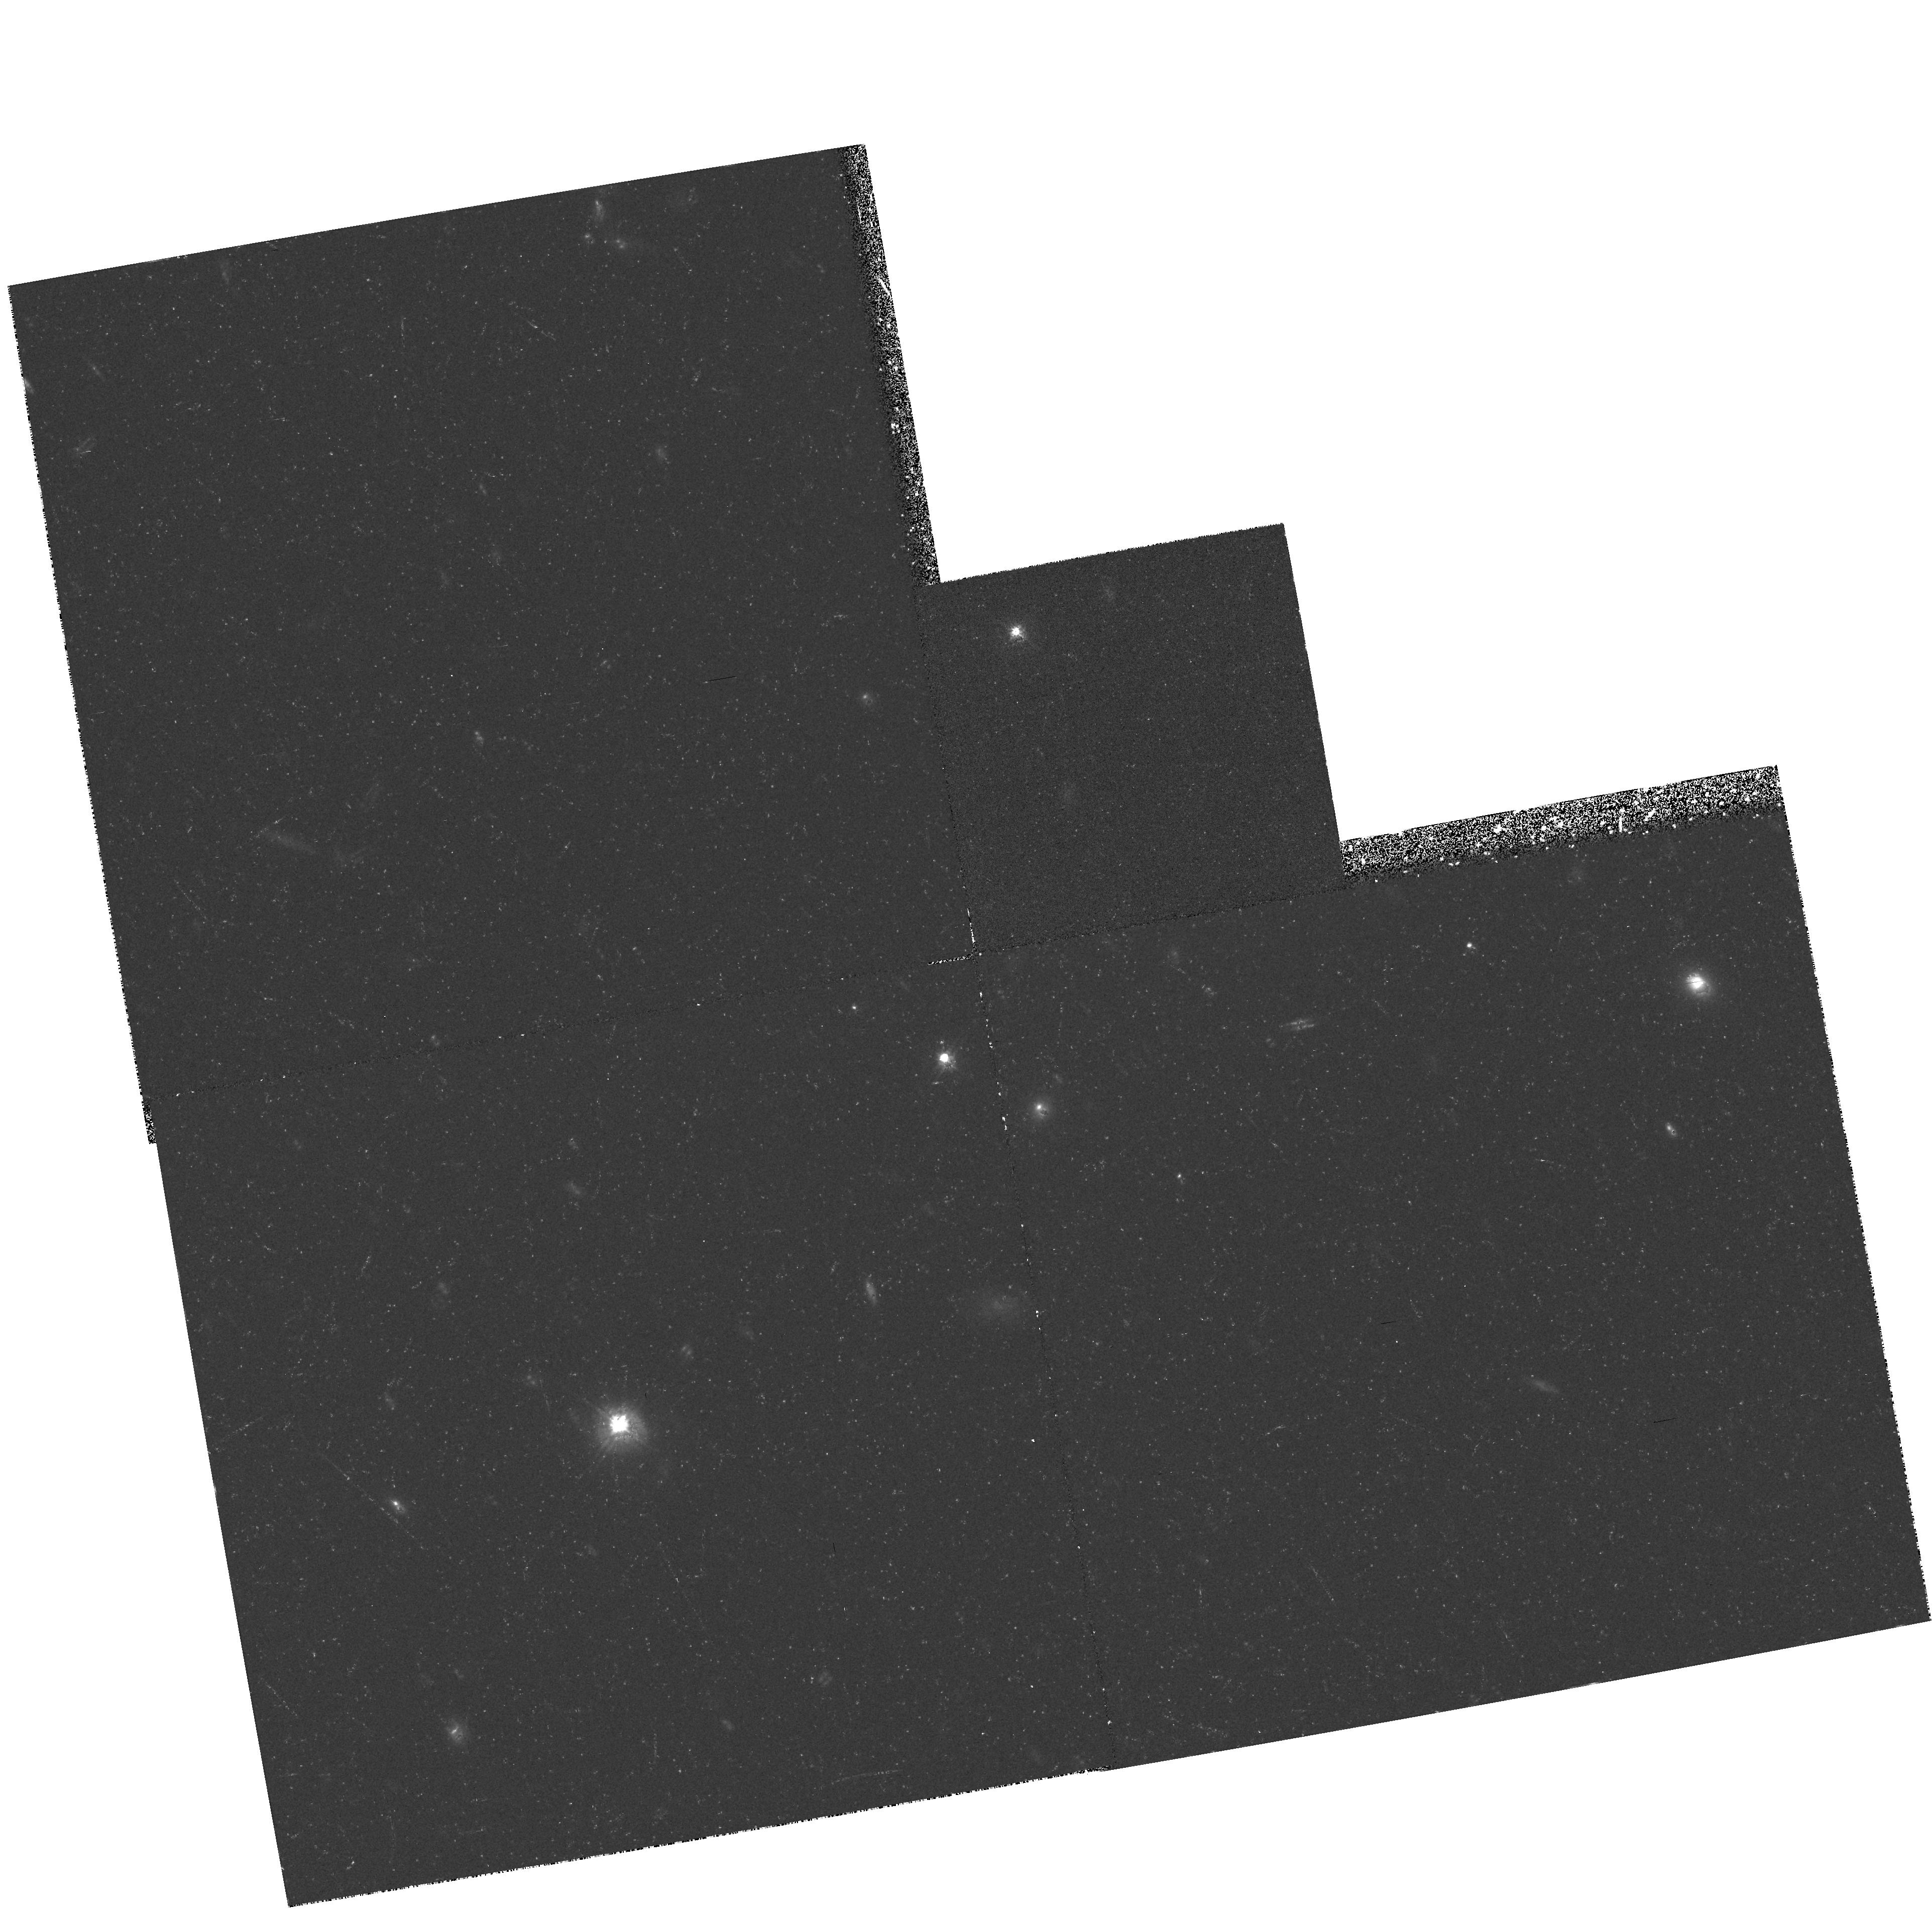
Target: B21425+267. Instrument: WFPC2/PC. Filter: F555W. Exposure: 48 min. Observation ID: hst_5235_02_wfpc2_pc_f555w_u2ii02

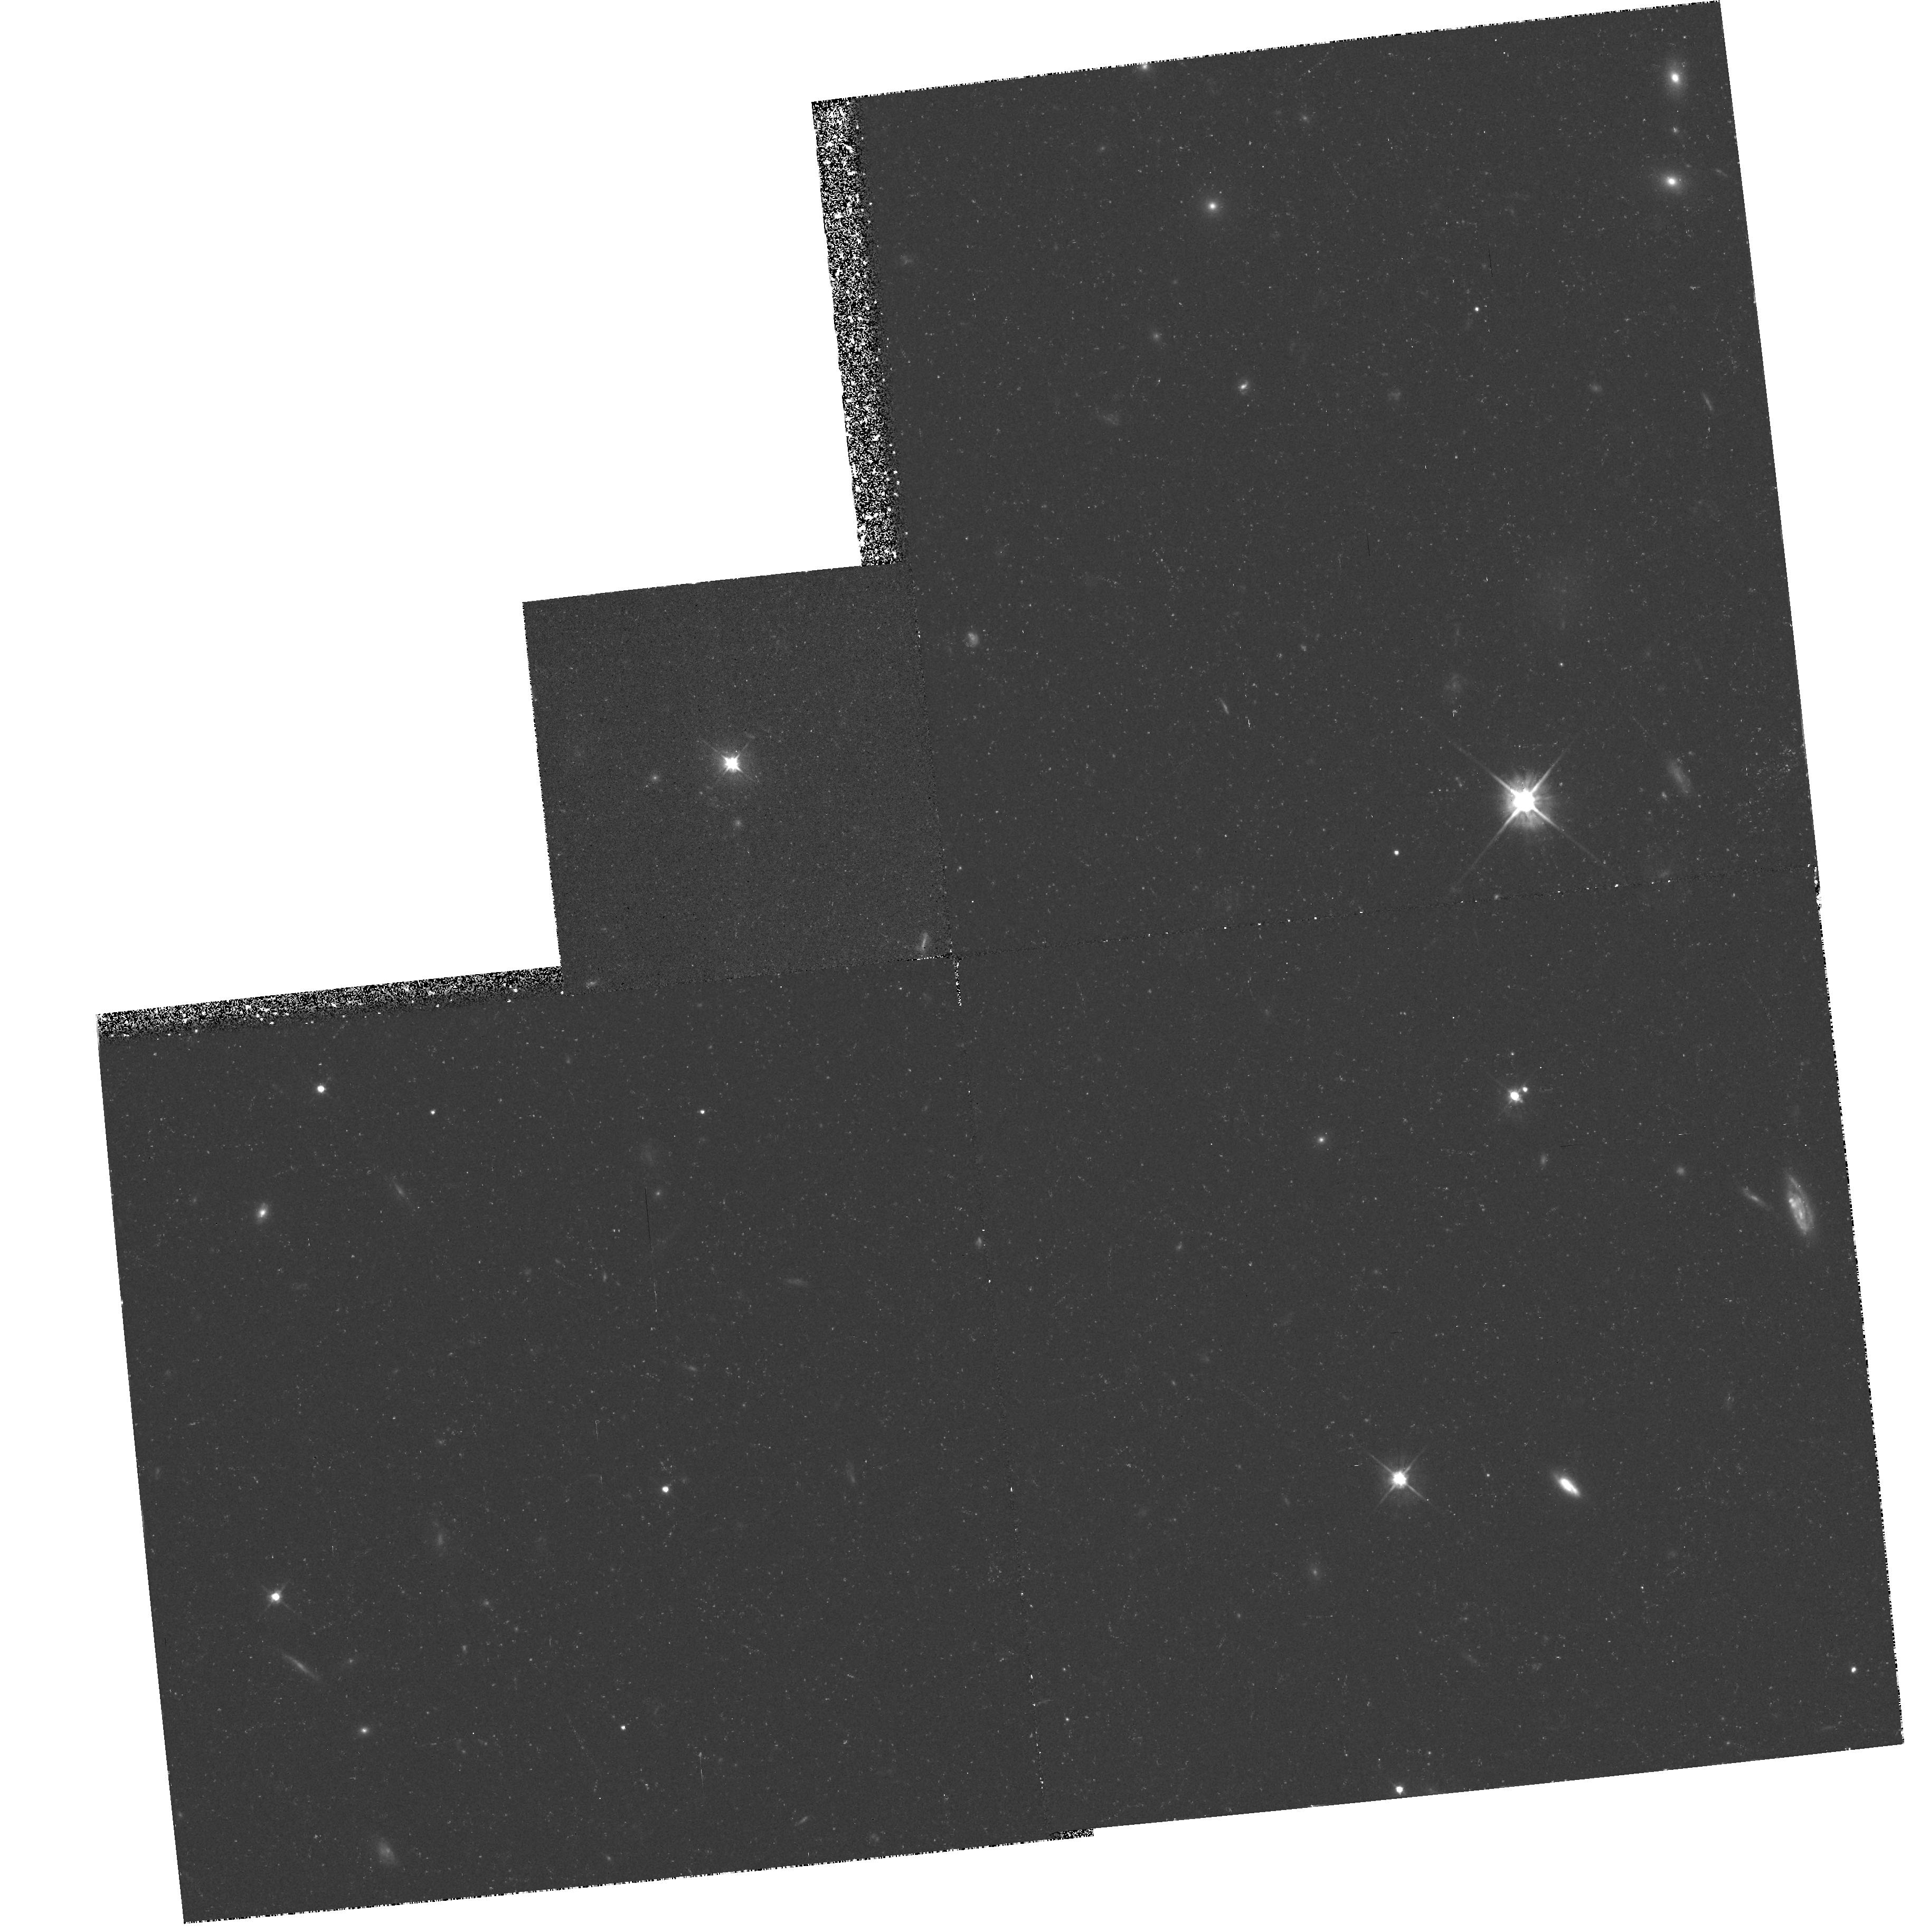
Target: 3C345. Instrument: WFPC2/PC. Filter: F555W. Exposure: 48 min. Observation ID: hst_5235_03_wfpc2_pc_f555w_u2ii03

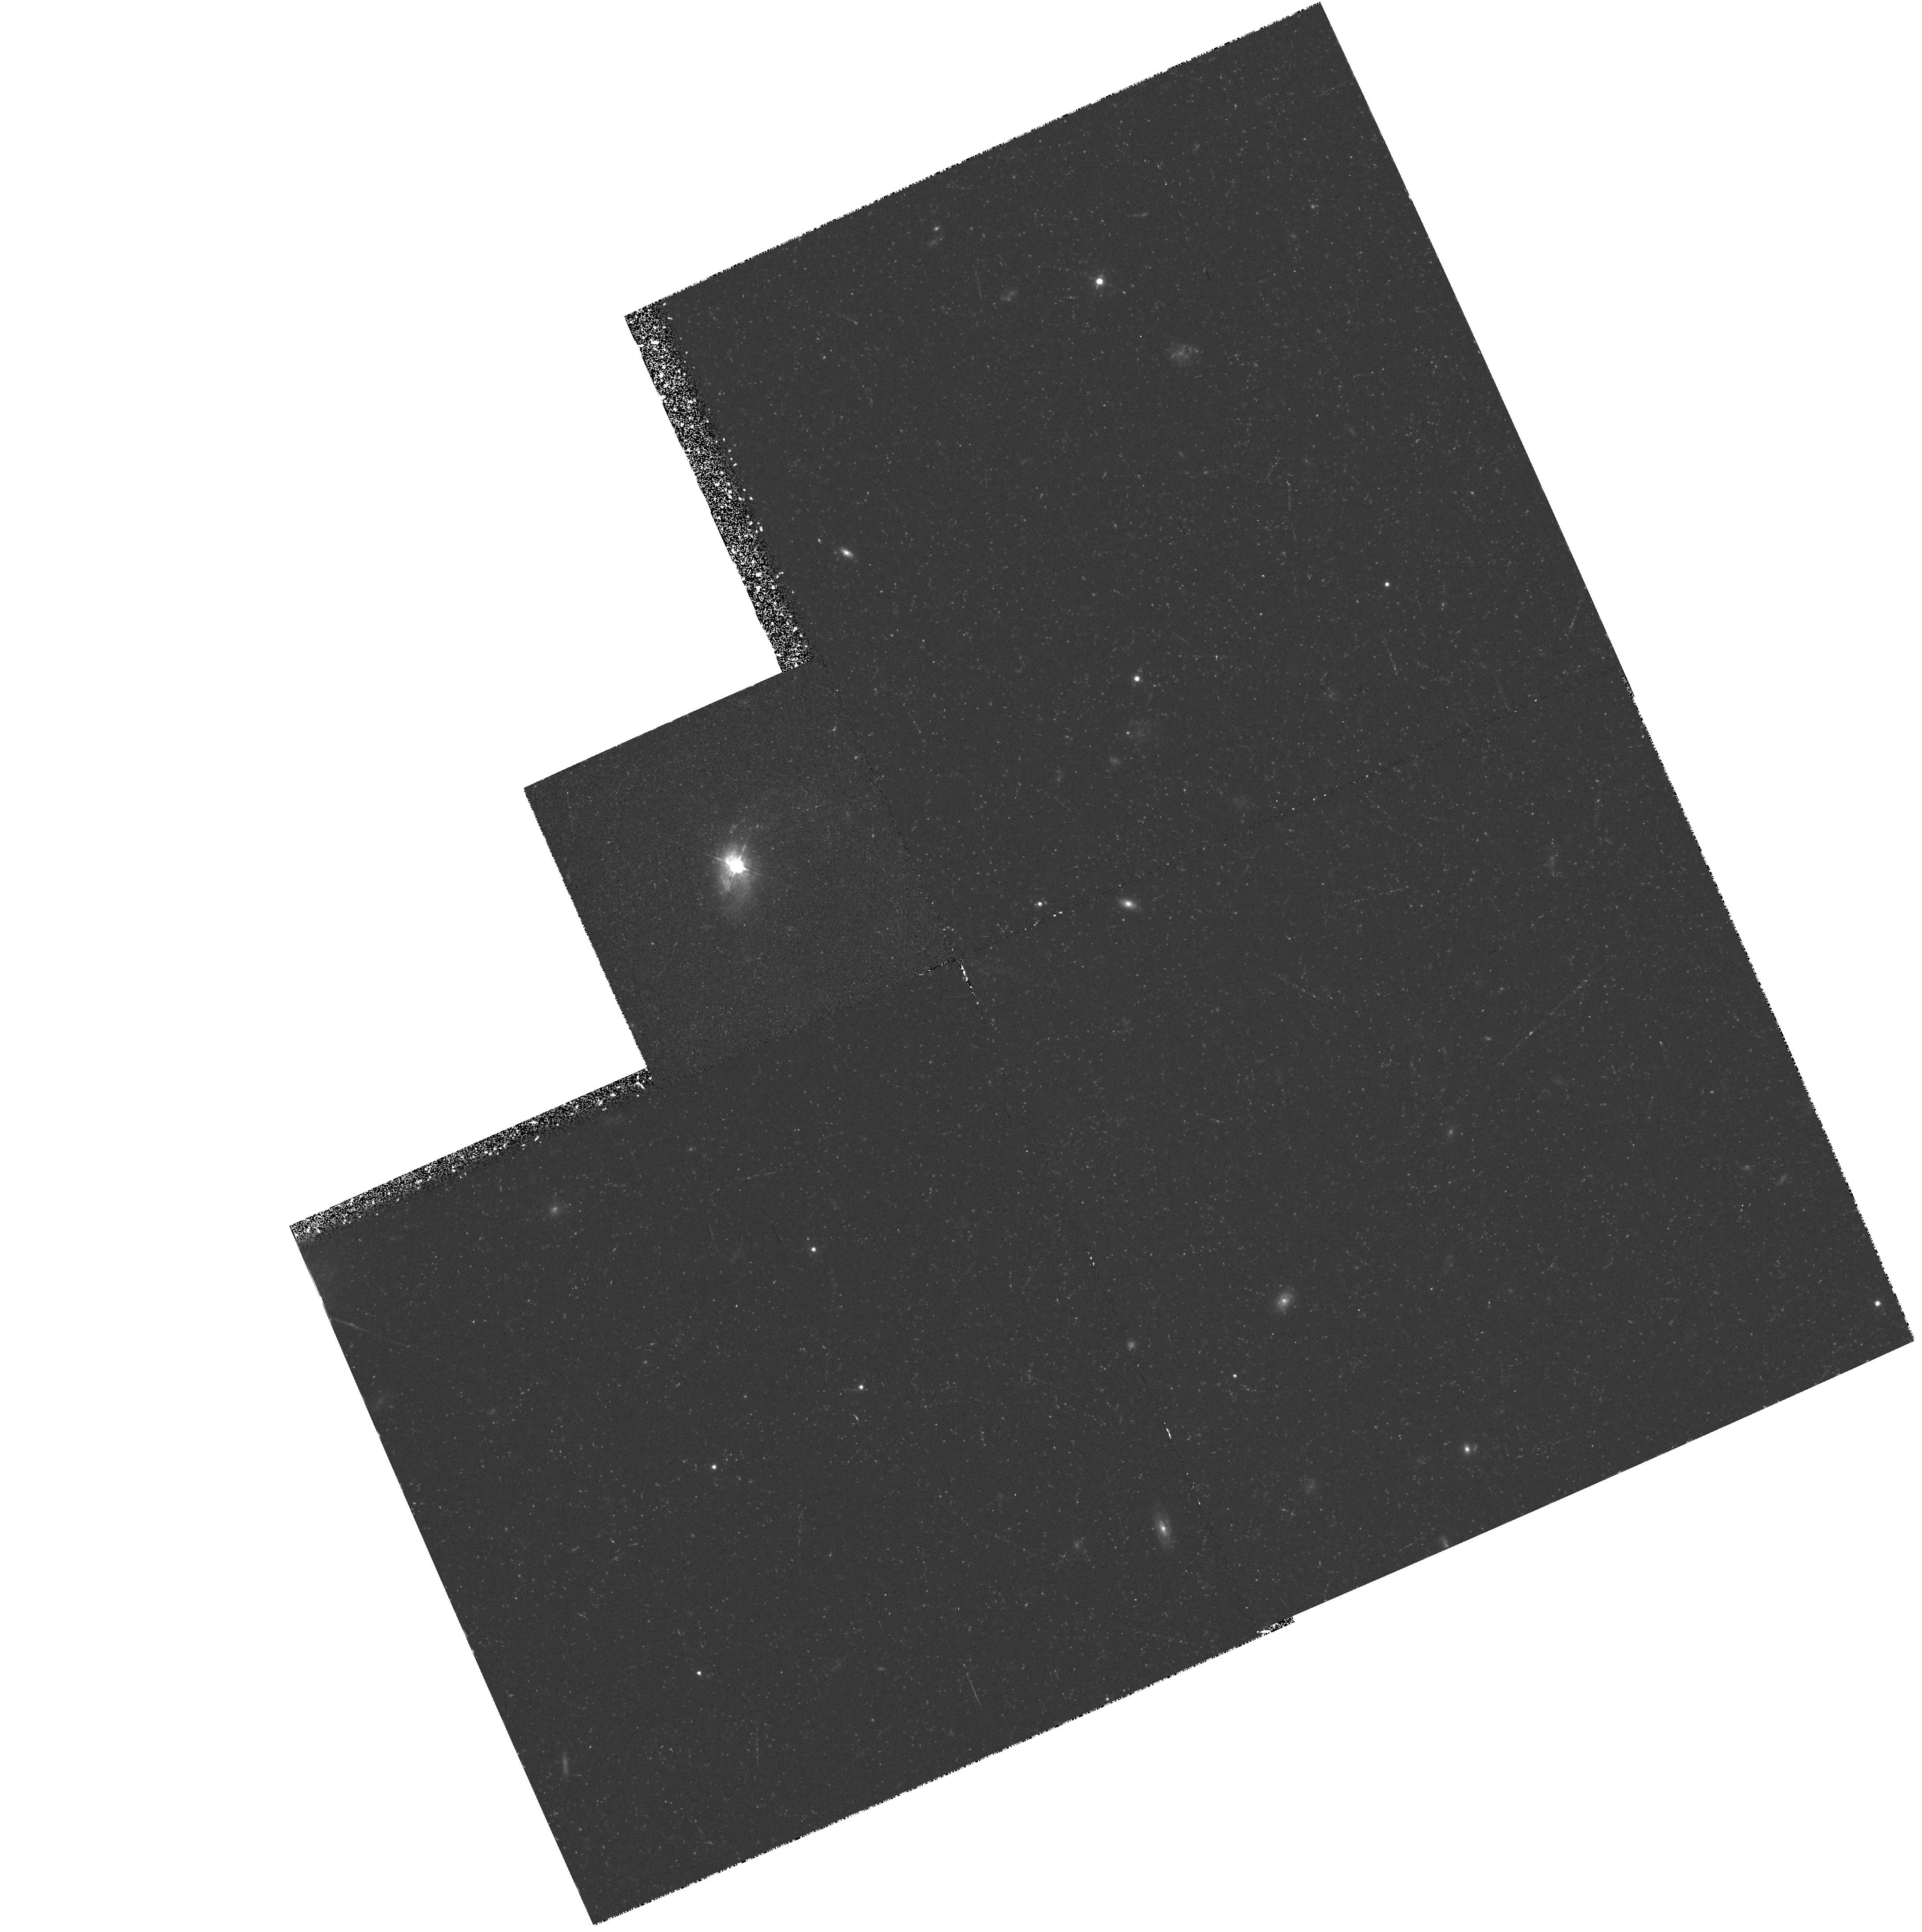
Target: 3C48. Instrument: WFPC2/PC. Filter: F555W. Exposure: 48 min. Observation ID: hst_5235_01_wfpc2_pc_f555w_u2ii01

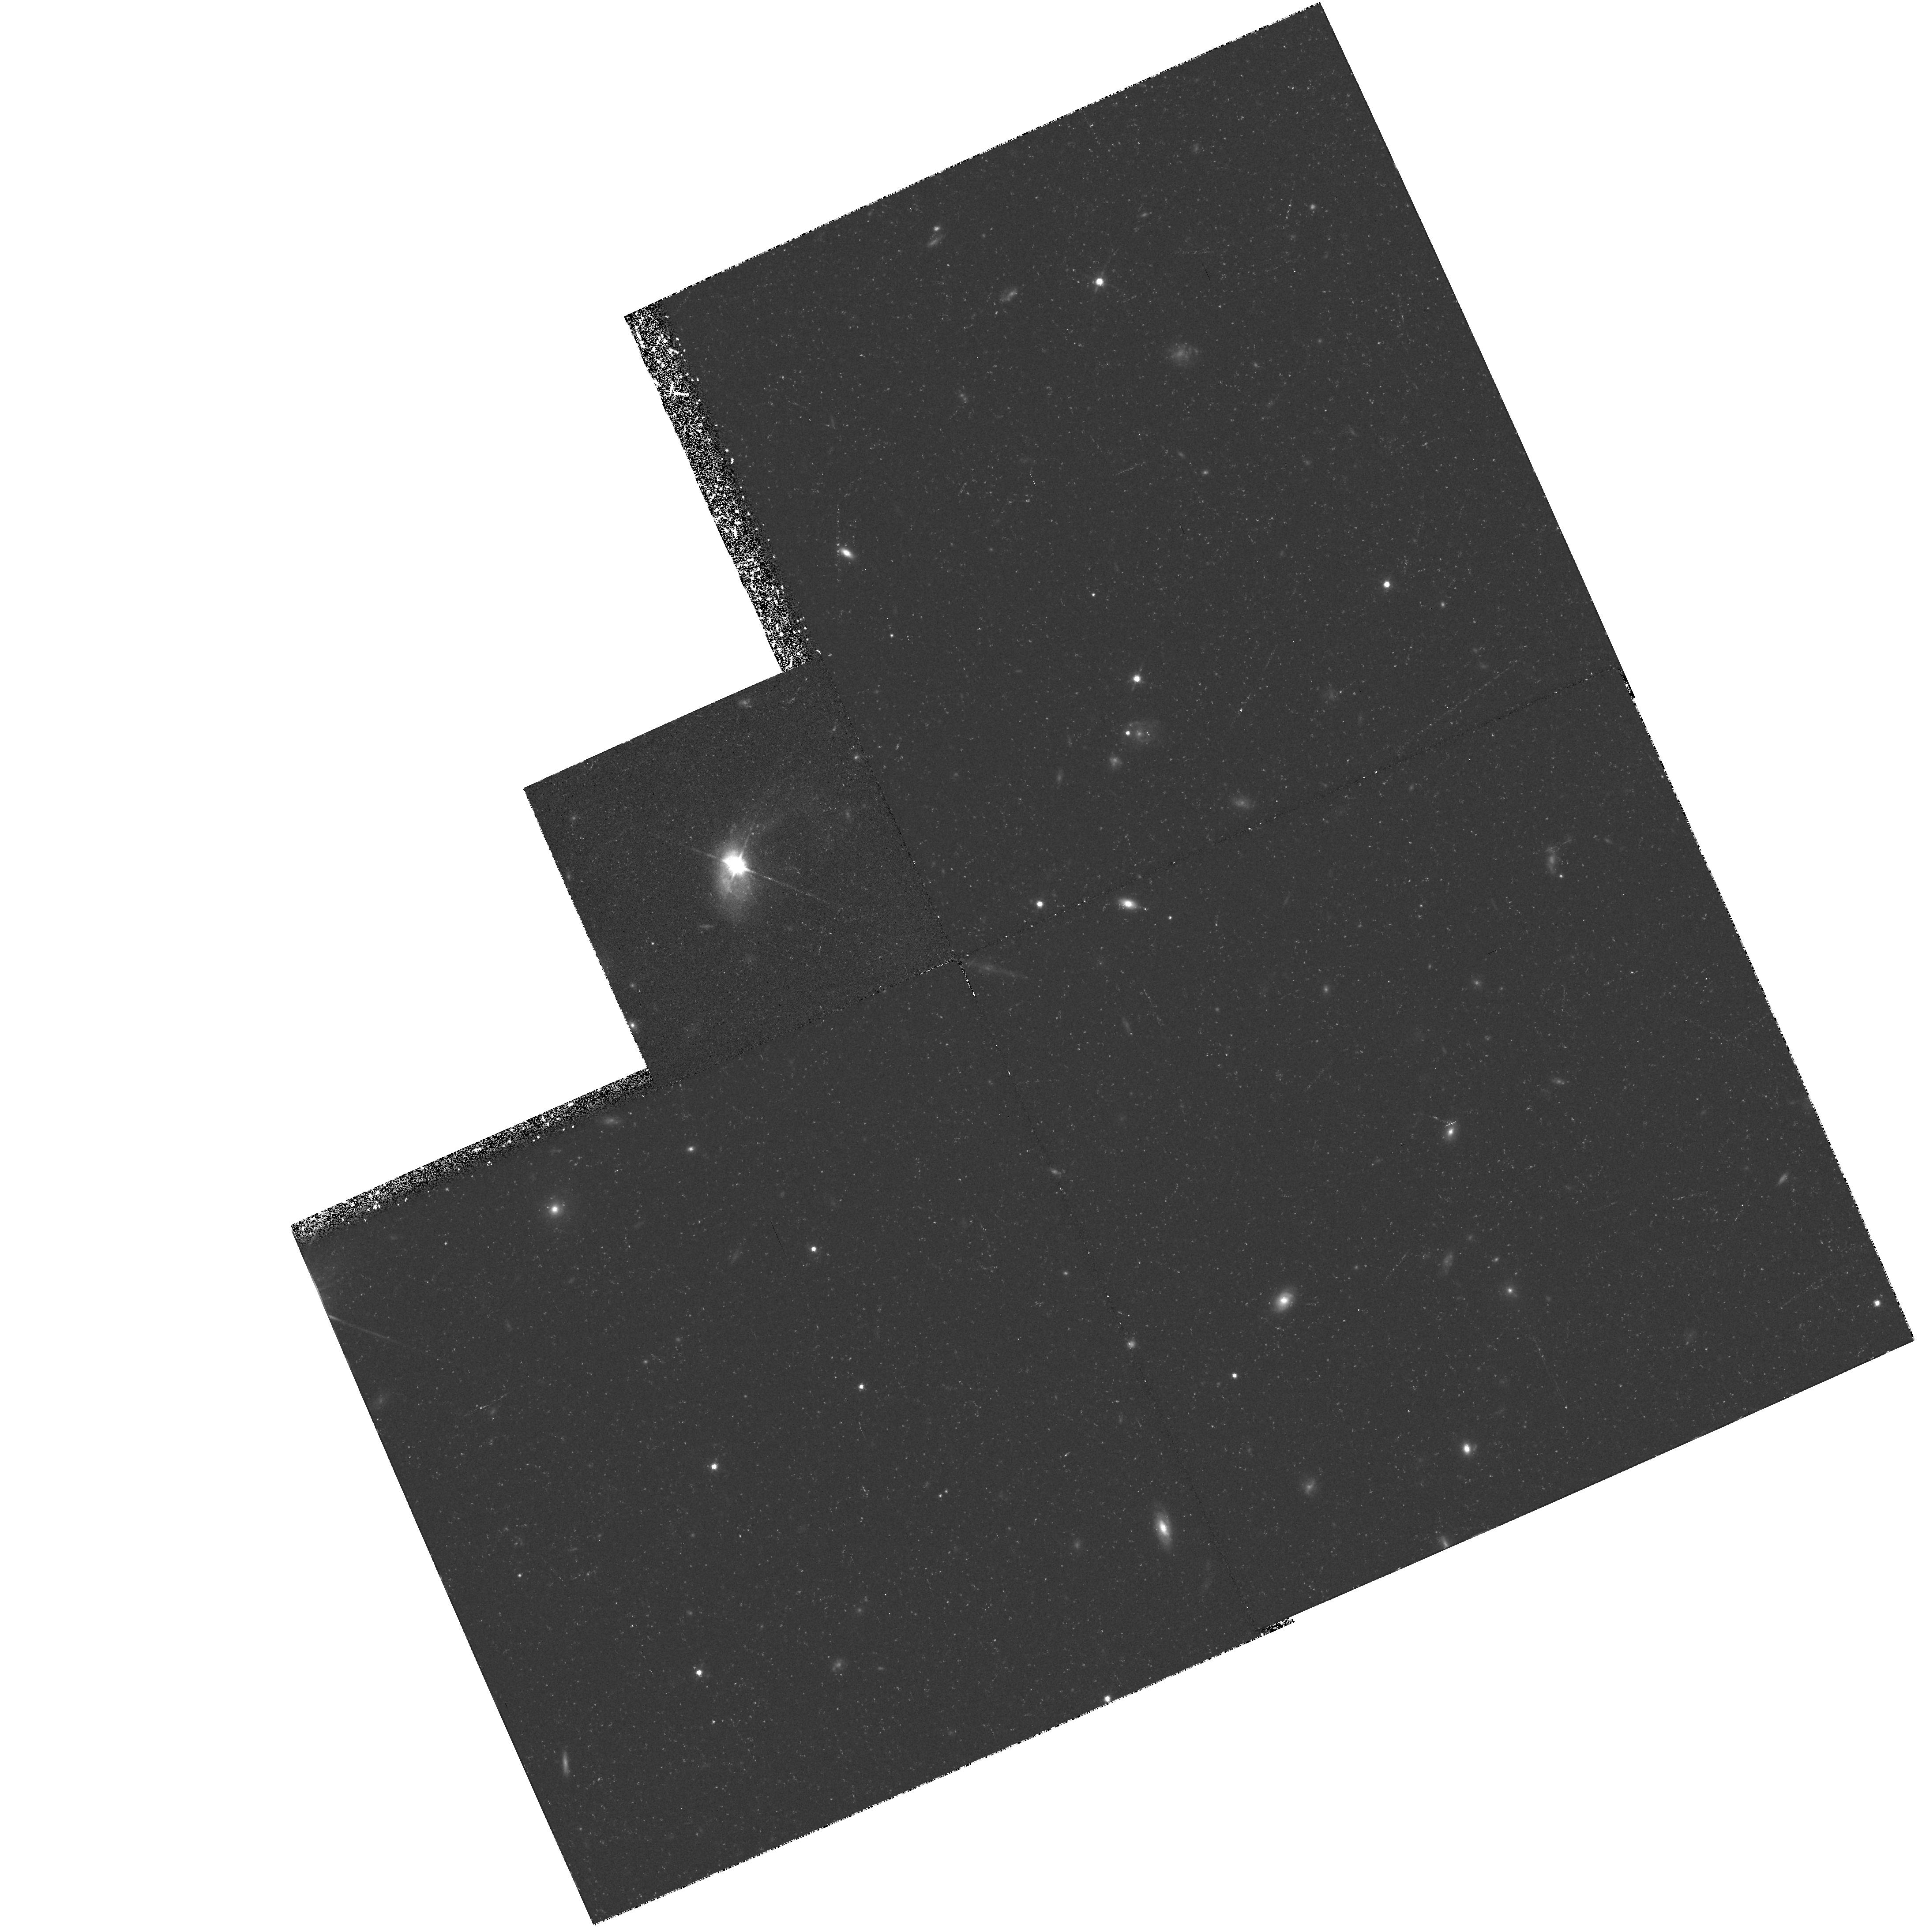
Target: 3C48. Instrument: WFPC2/PC. Filter: F814W. Exposure: 58 min. Observation ID: hst_5235_01_wfpc2_pc_f814w_u2ii01

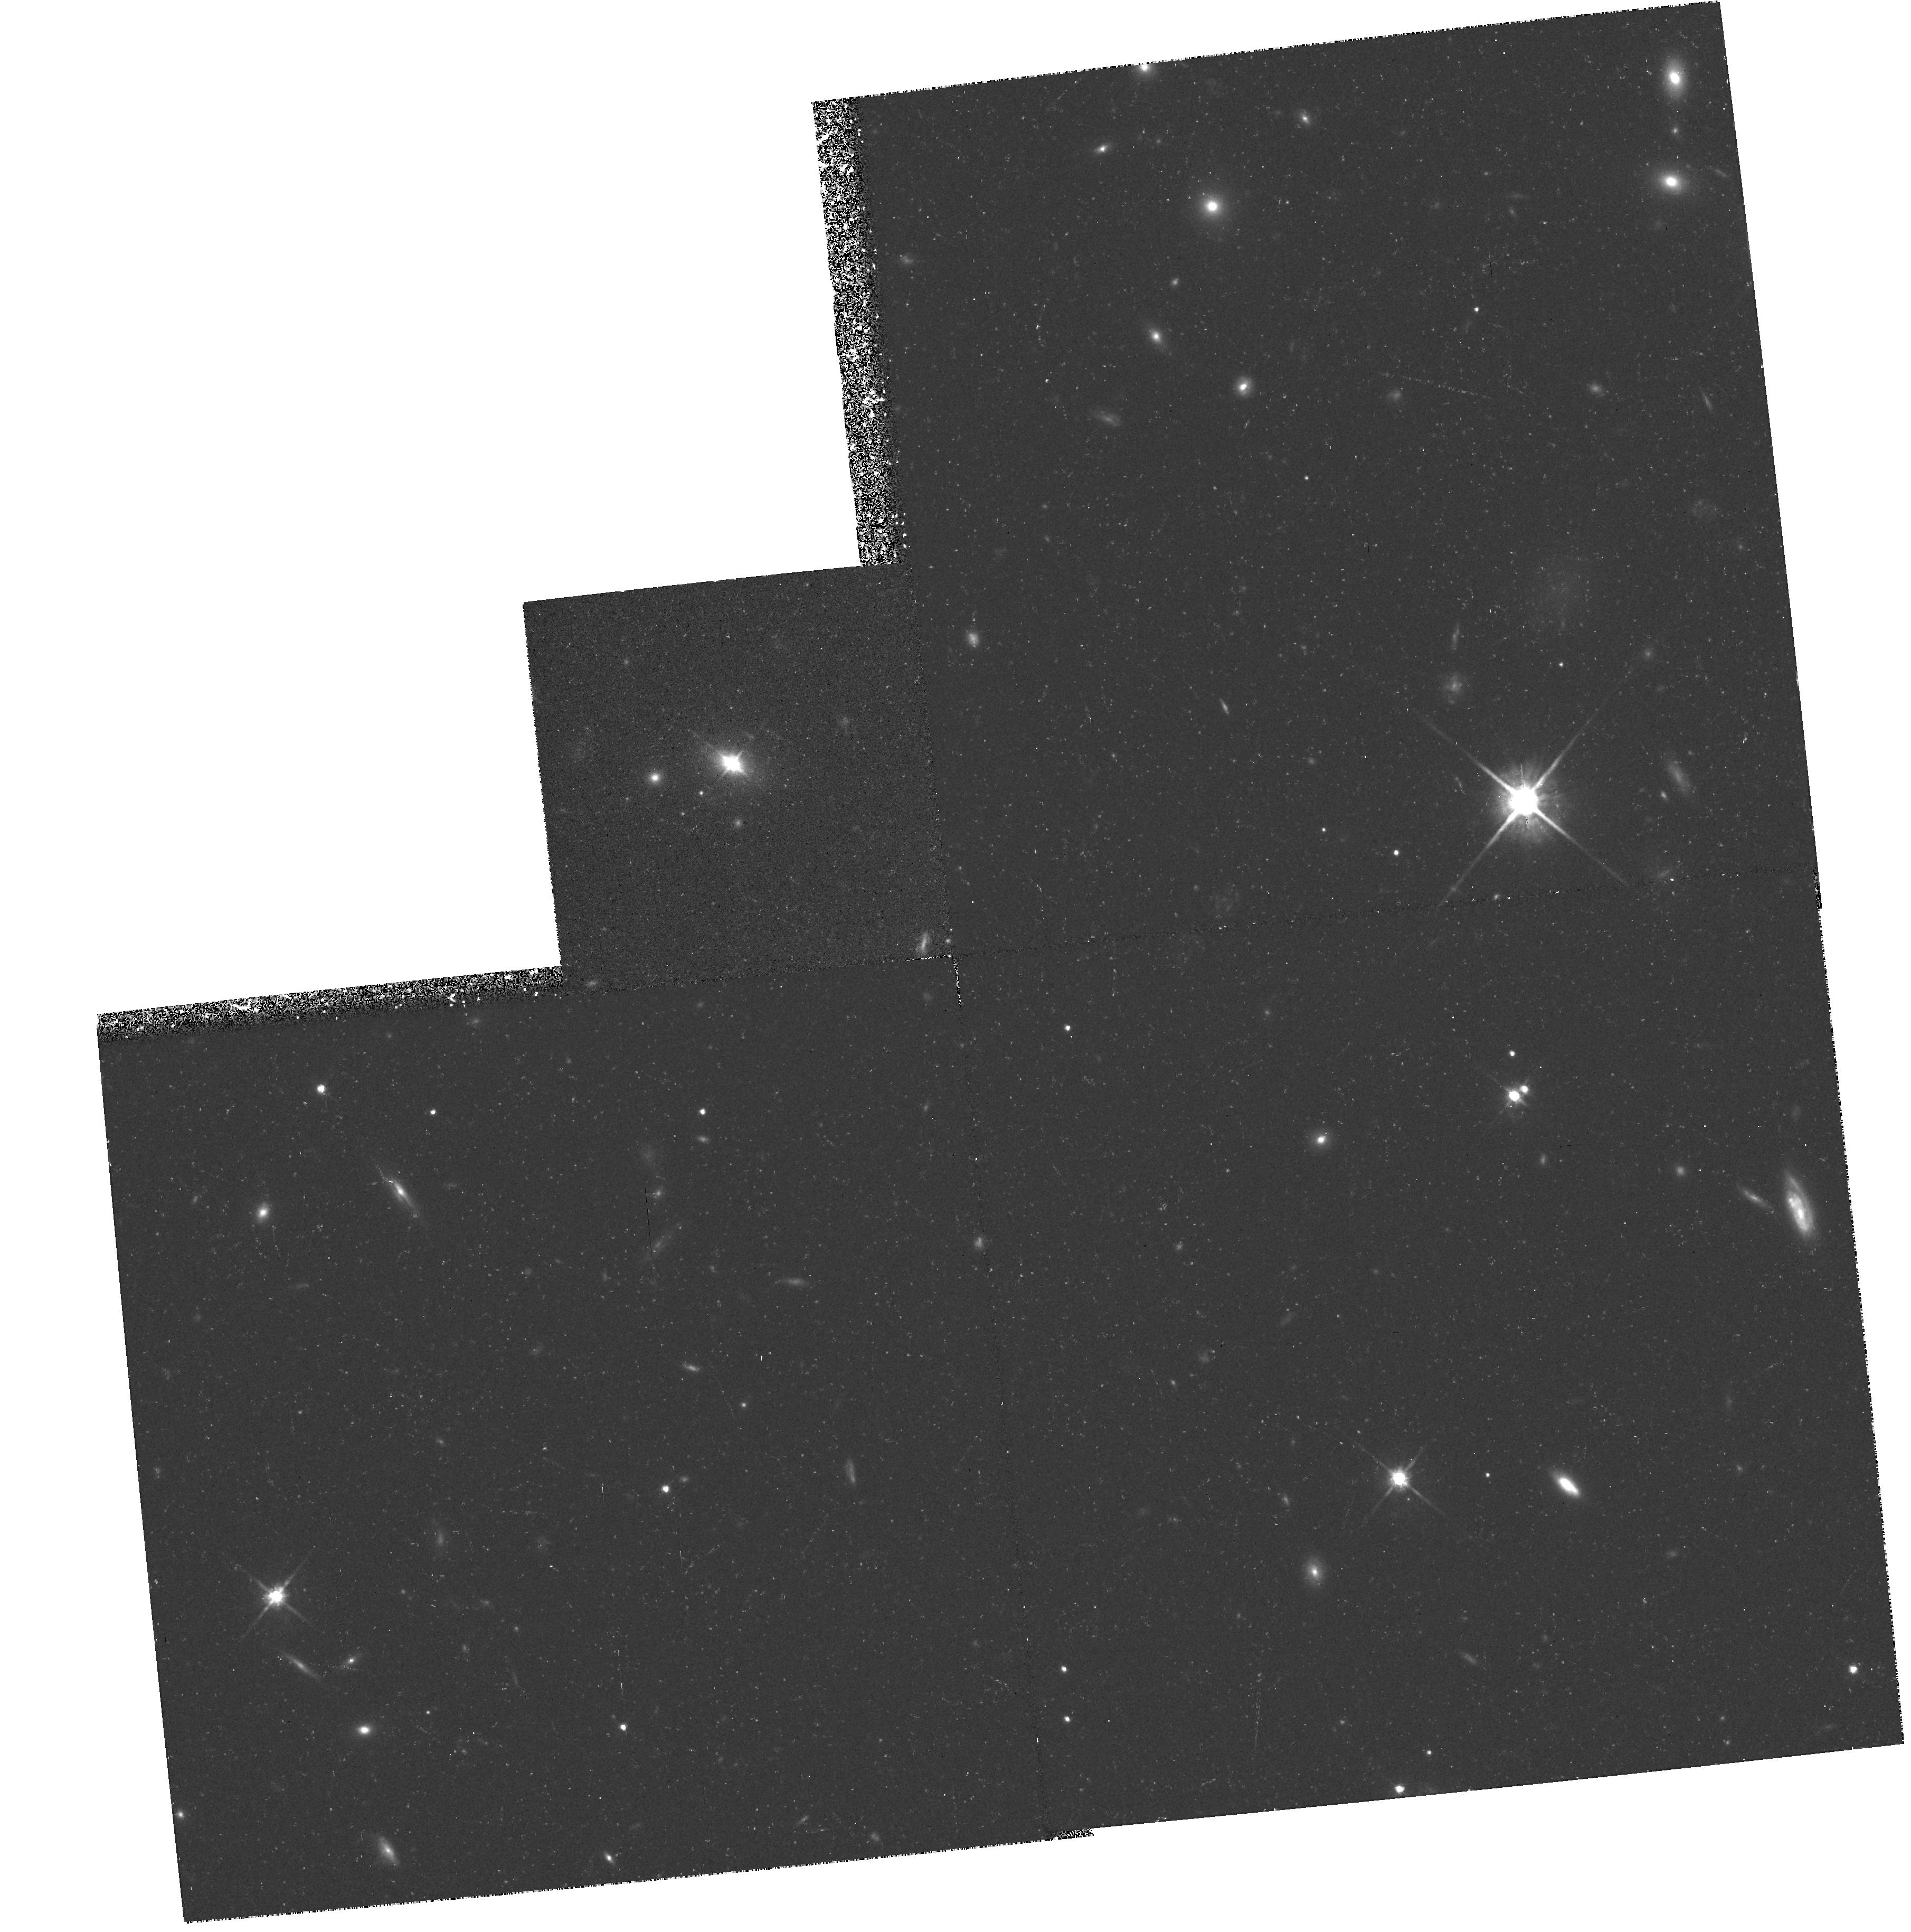
Target: 3C345. Instrument: WFPC2/PC. Filter: F814W. Exposure: 58 min. Observation ID: hst_5235_03_wfpc2_pc_f814w_u2ii03

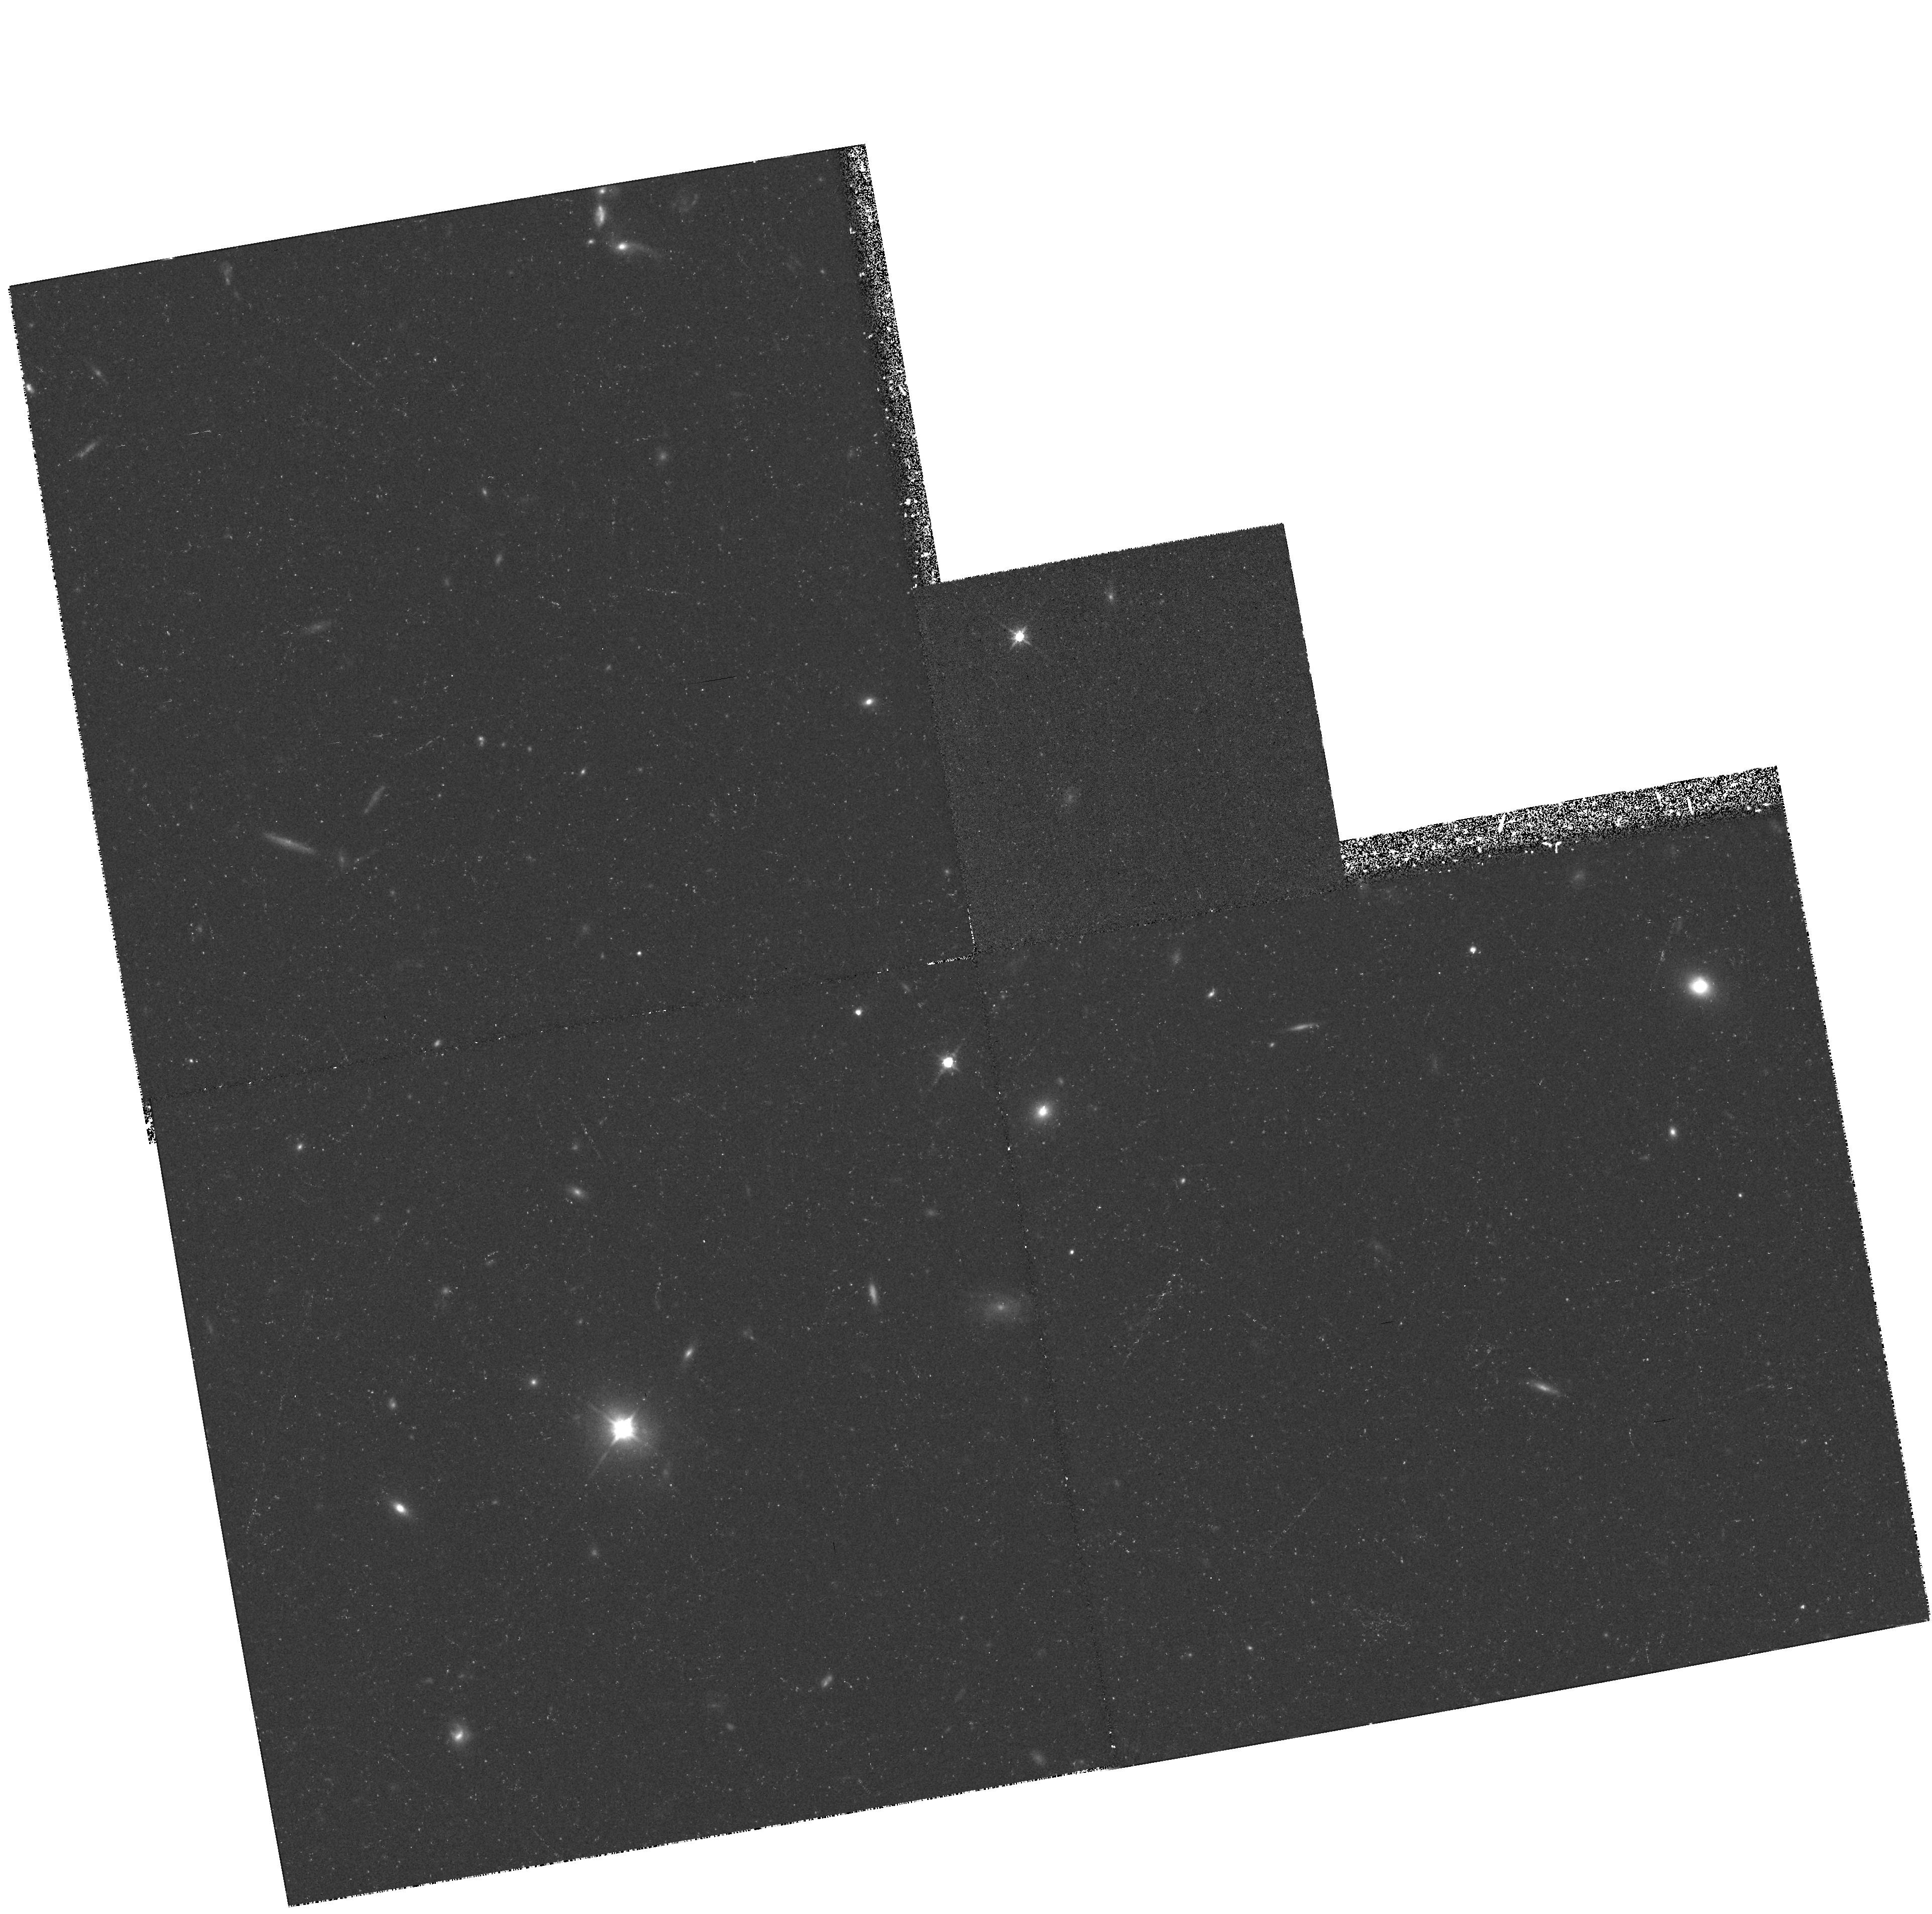
Target: B21425+267. Instrument: WFPC2/PC. Filter: F814W. Exposure: 58 min. Observation ID: hst_5235_02_wfpc2_pc_f814w_u2ii02

STRUCTURE OF QUASARS AND RELATED OBJECTS (WC10): CYCLE 4 (PI: Westphal, J. A.)

The aims of the program are (1) to detect, and to study the morphology of galaxies underlying QSOs and AGNs, galaxies associated with them in groups and clusters, and associated structures such as jets; (2) to detect bright nuclear and extranuclear structure on small angular scales; (3) to detect and examine additional images and lensing galaxies in gravitational lenses; (4) to detect extended emission line structure in quasars.